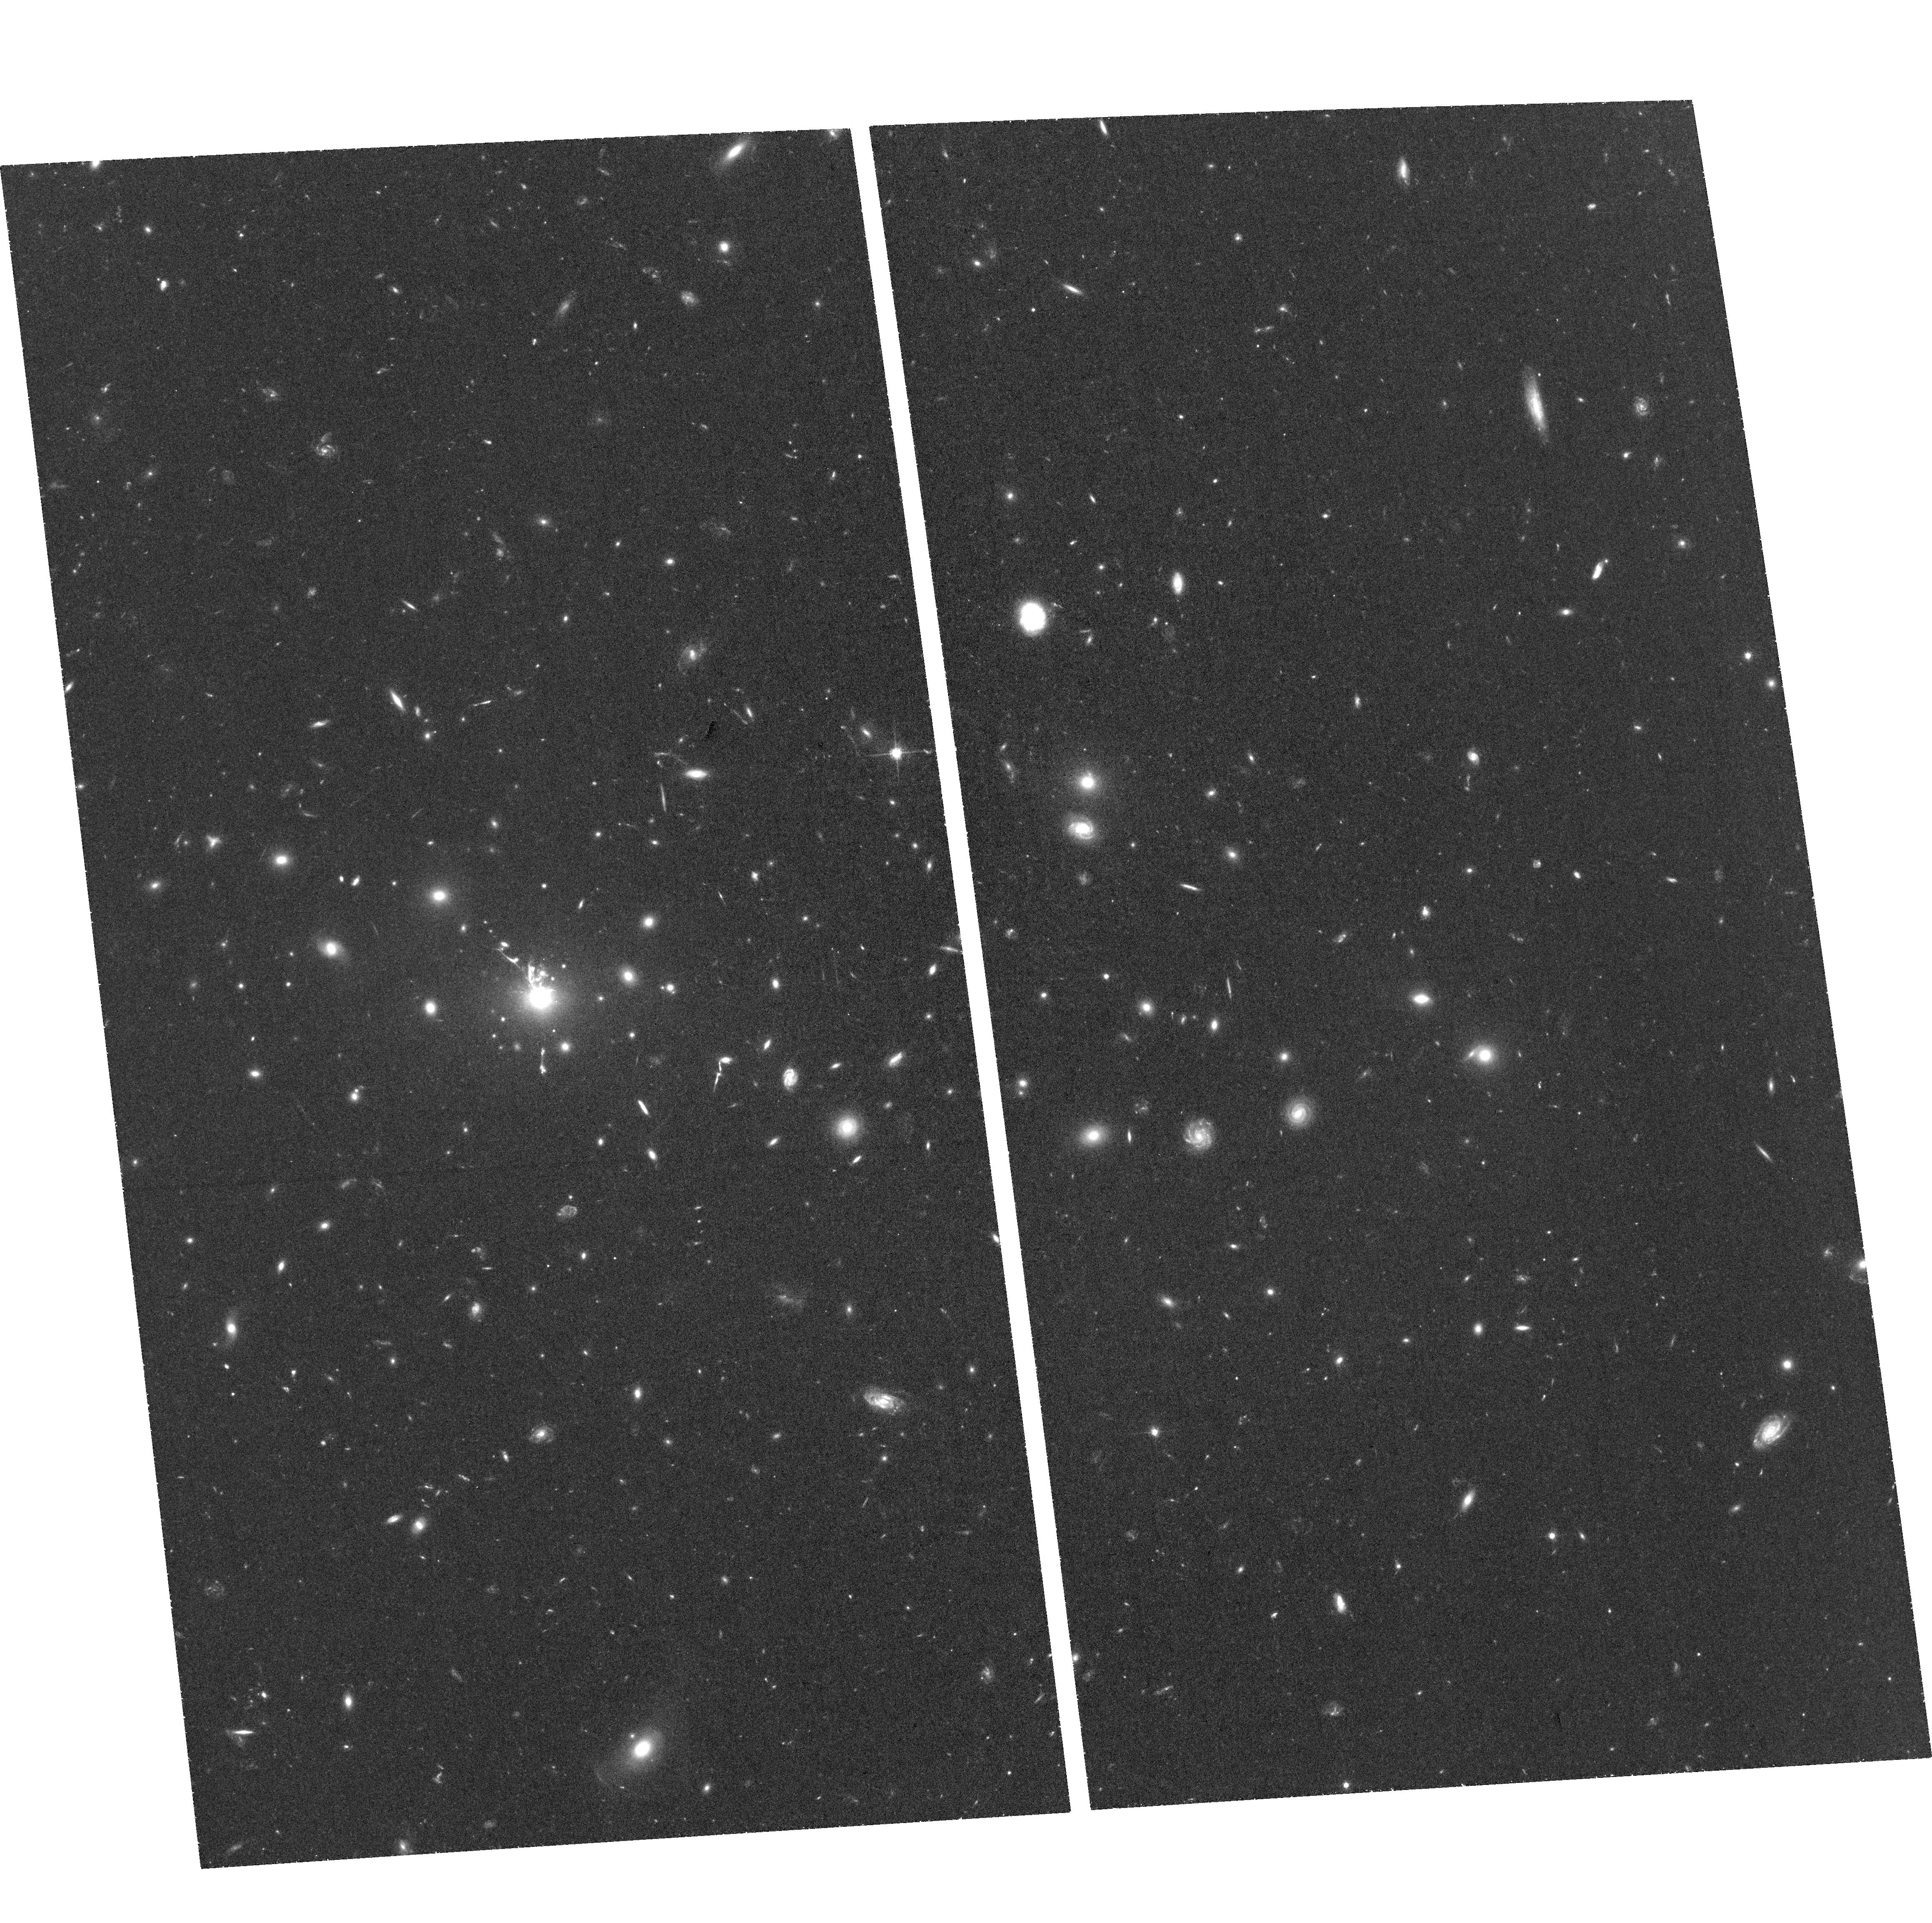
Target: IRAS09104+4109
Instrument: ACS/WFC
Filter: F625W
Exposure: 1.4 h
Observation ID: hst_15661_06_acs_wfc_f625w_jdxh06

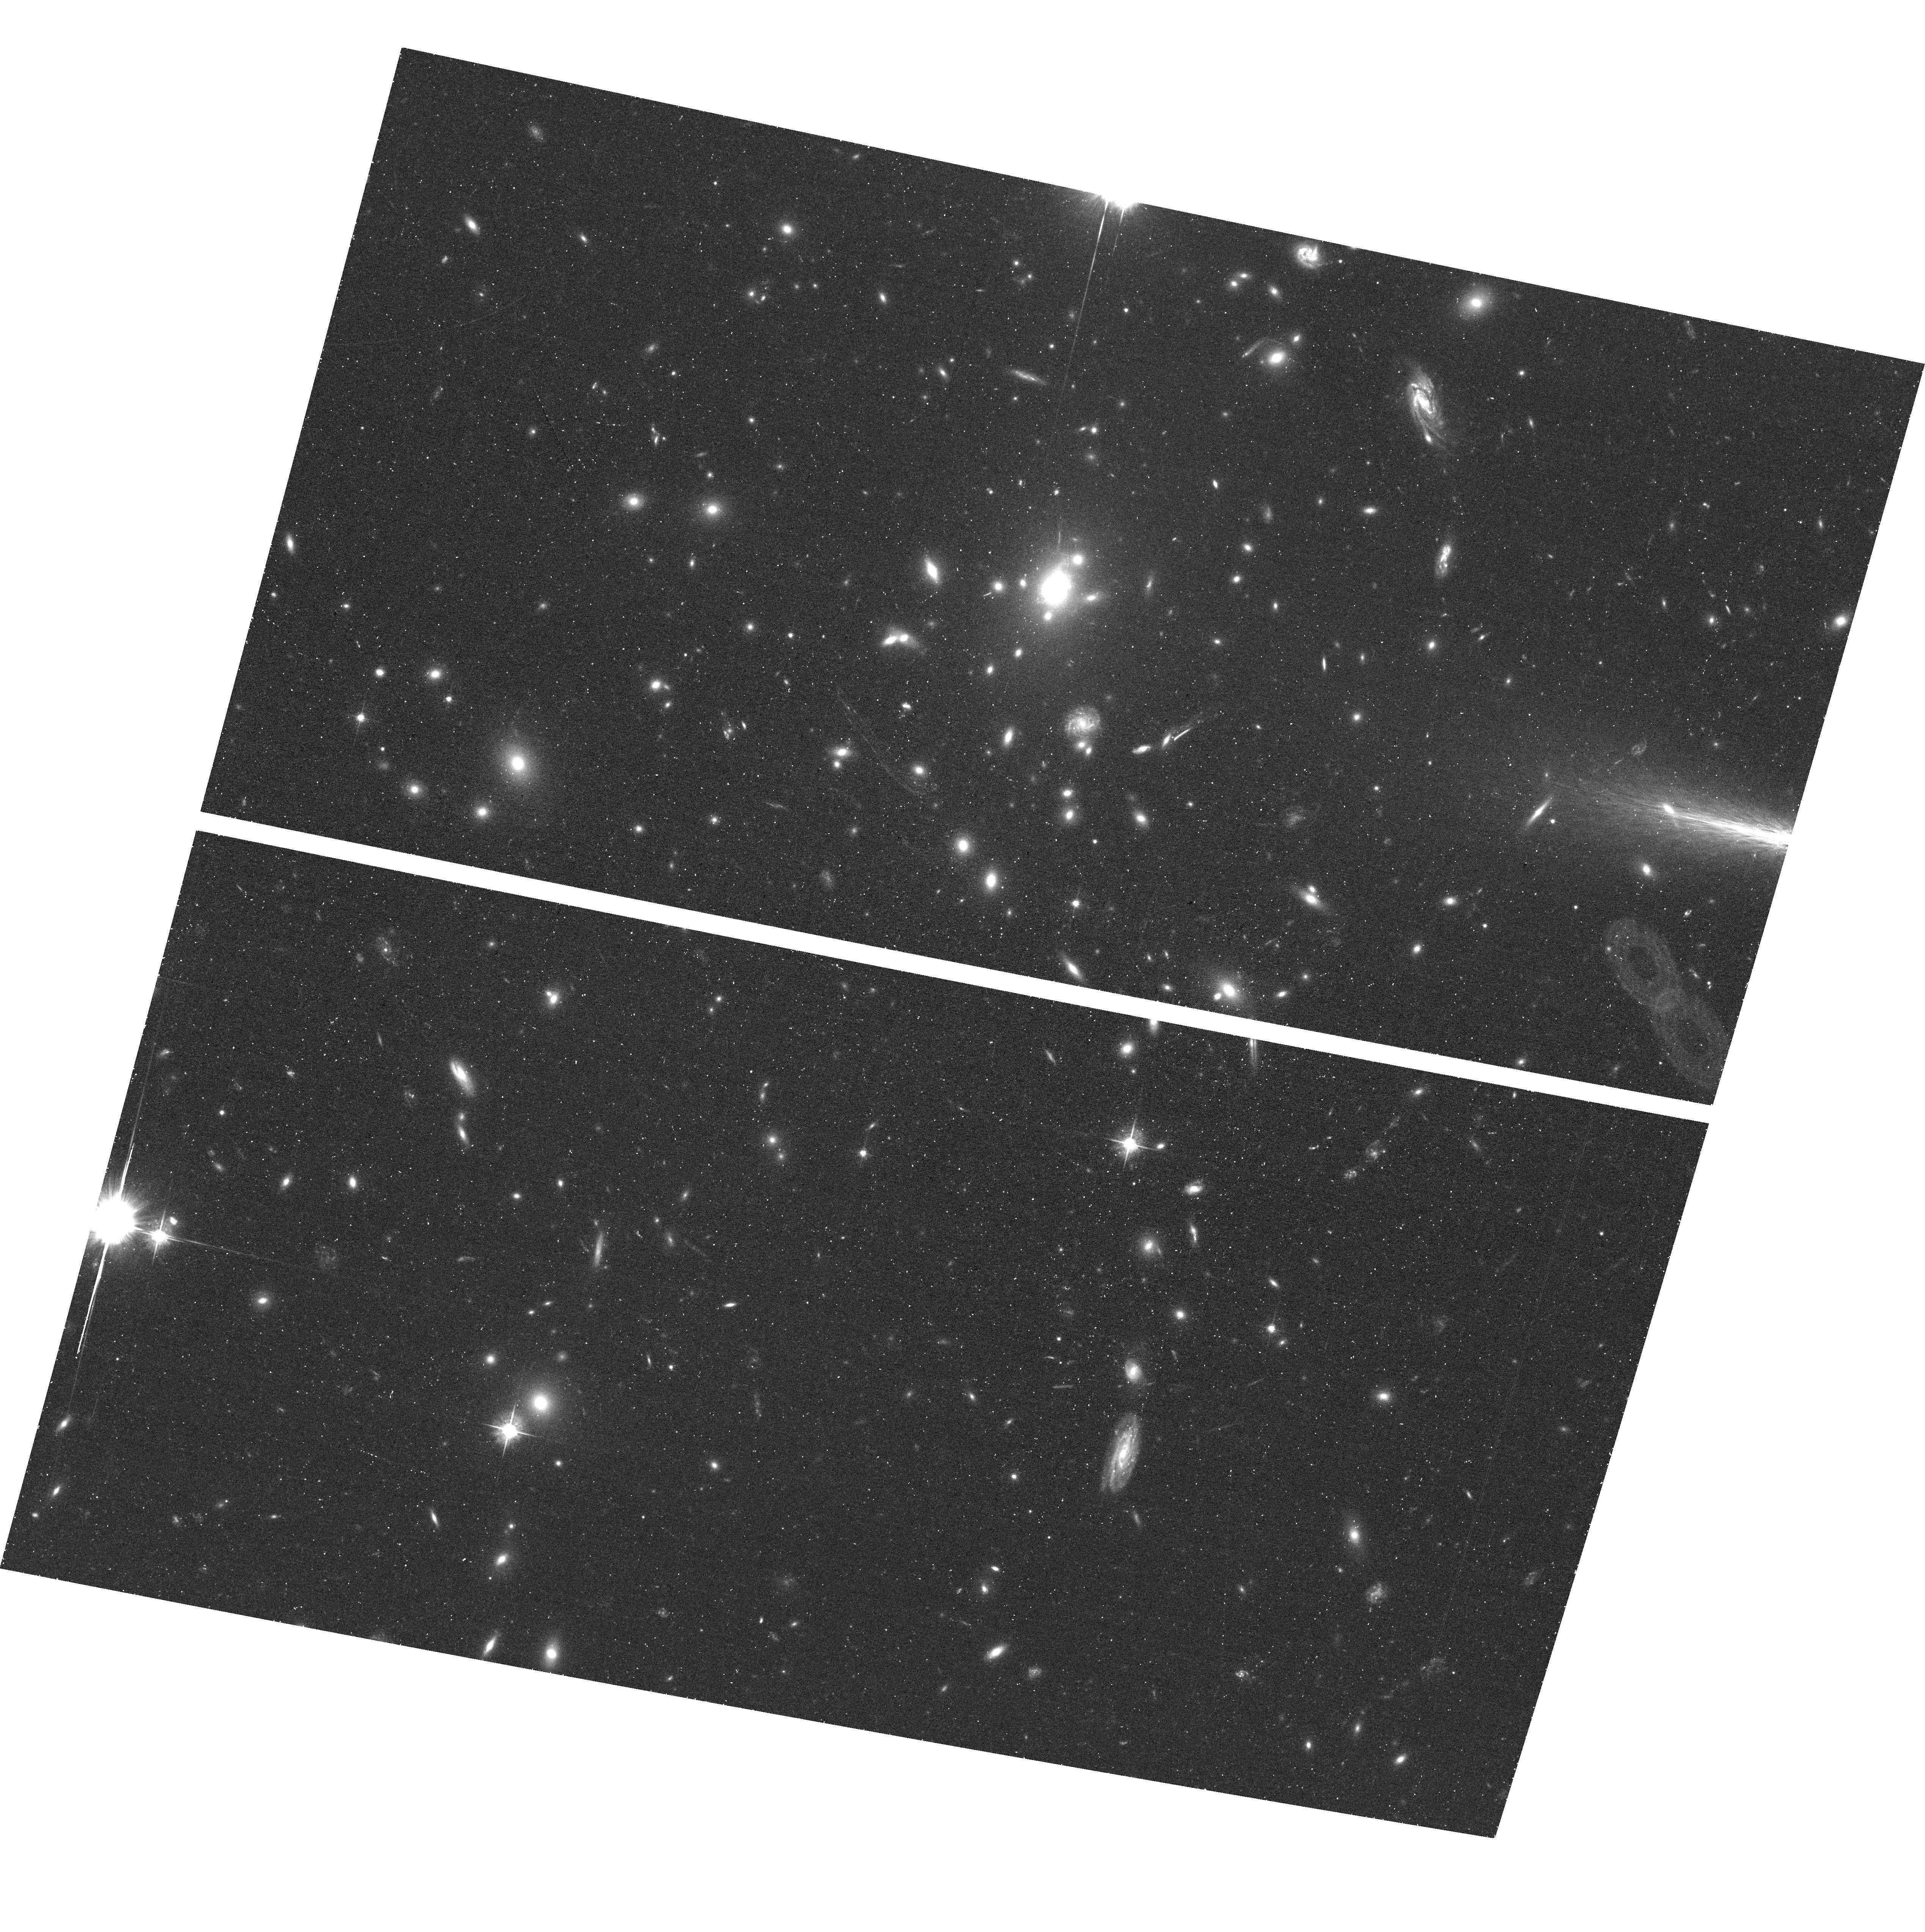
Target: ABELL1835
Instrument: ACS/WFC
Filter: F555W
Exposure: 40 min
Observation ID: hst_15661_08_acs_wfc_f555w_jdxh08

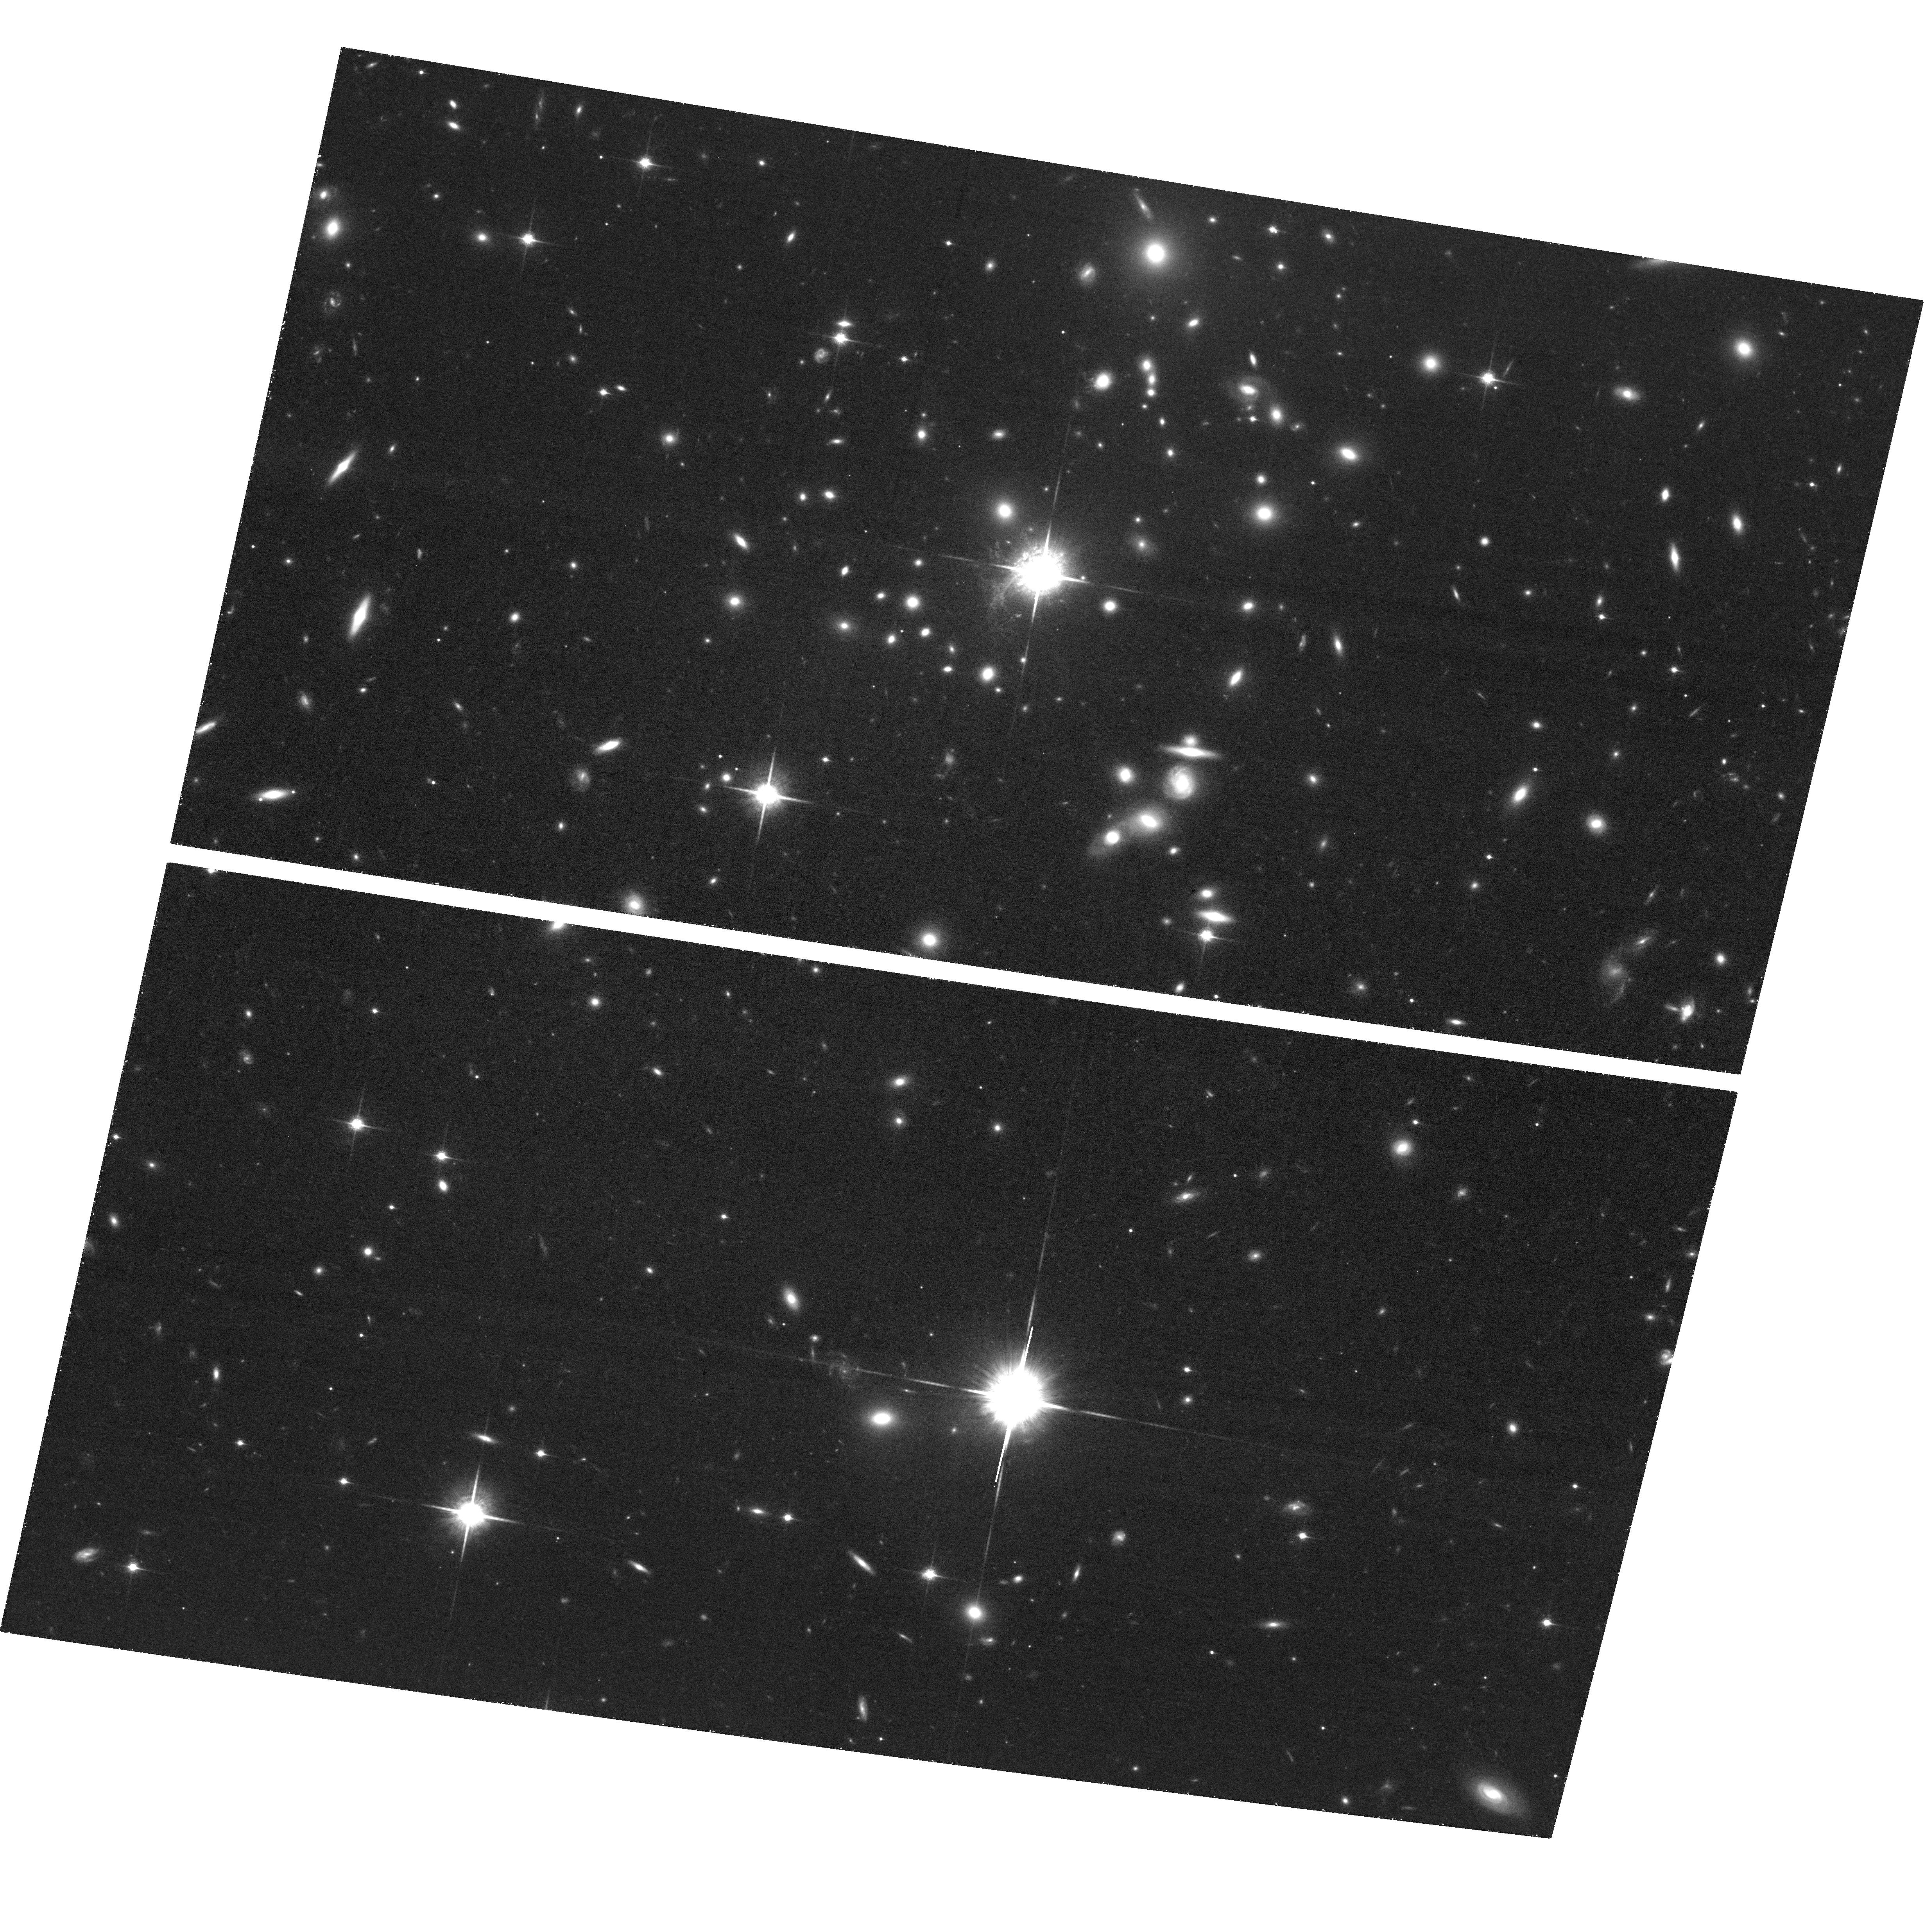
Target: H1821+643
Instrument: ACS/WFC
Filter: F850LP
Exposure: 1.5 h
Observation ID: hst_15661_03_acs_wfc_f850lp_jdxh03

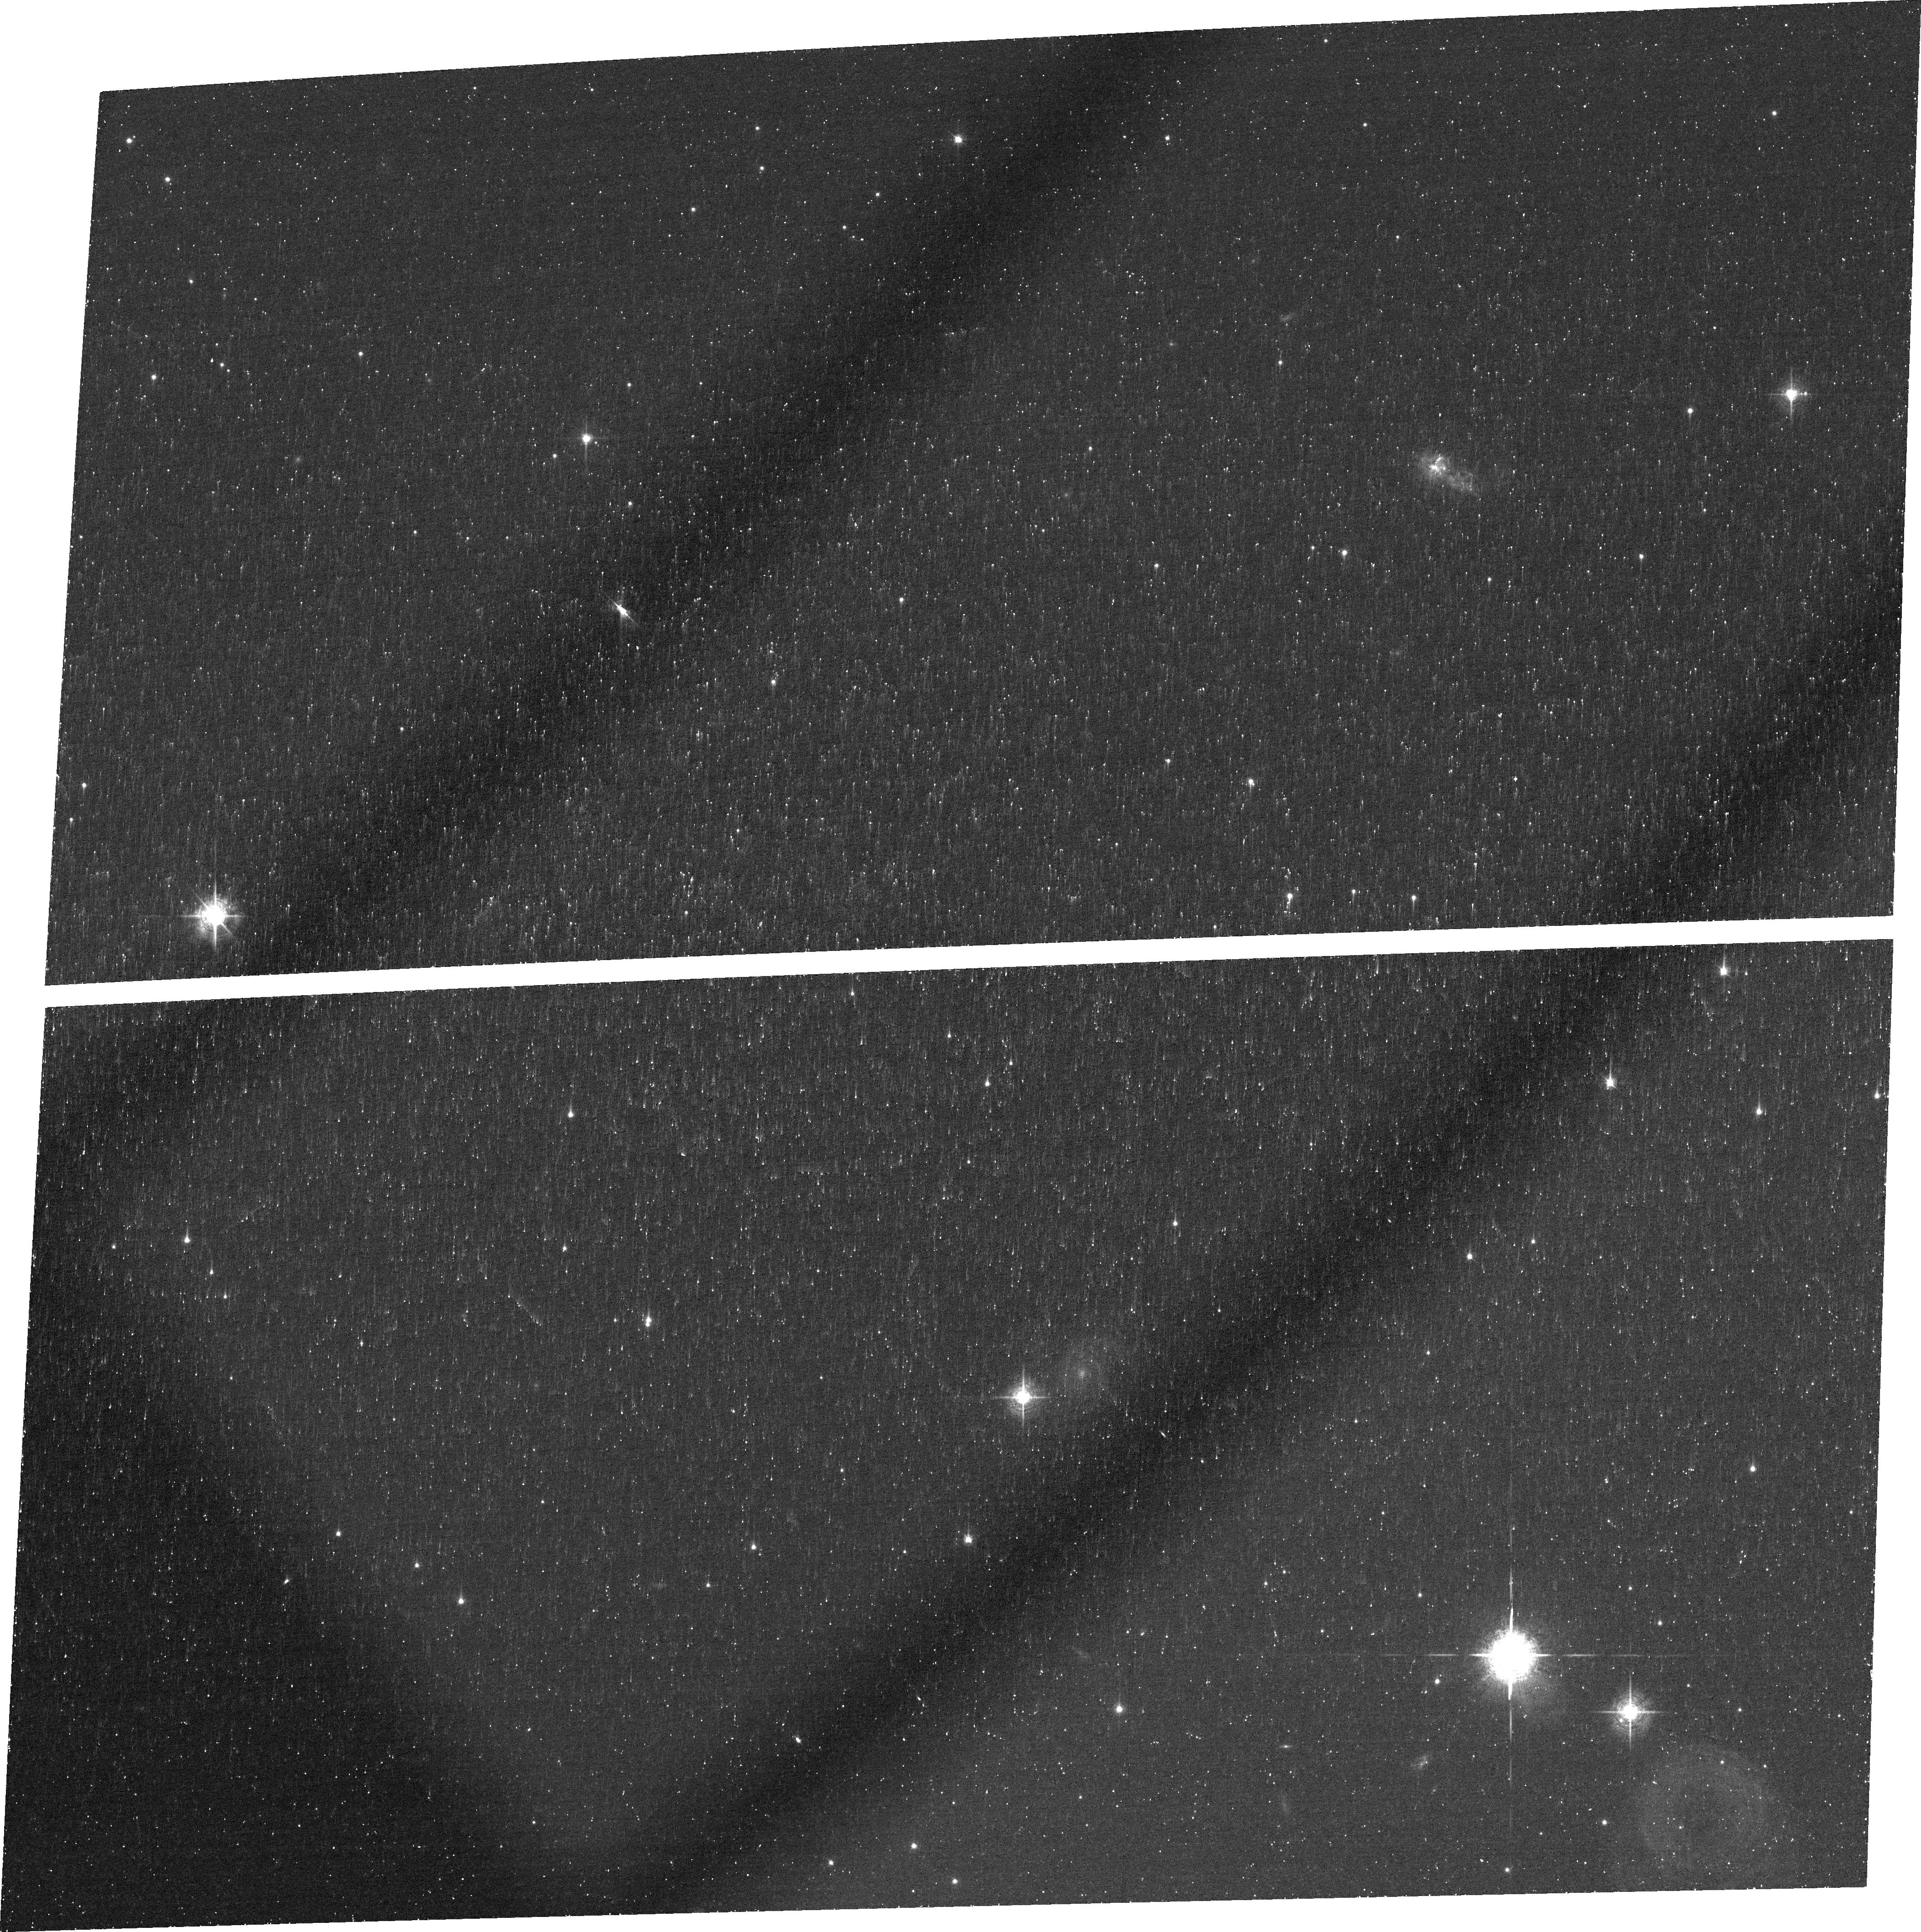
Target: MACS1931.8-2634
Instrument: ACS/WFC
Filter: FR505N
Exposure: 41 min
Observation ID: jdxh13010

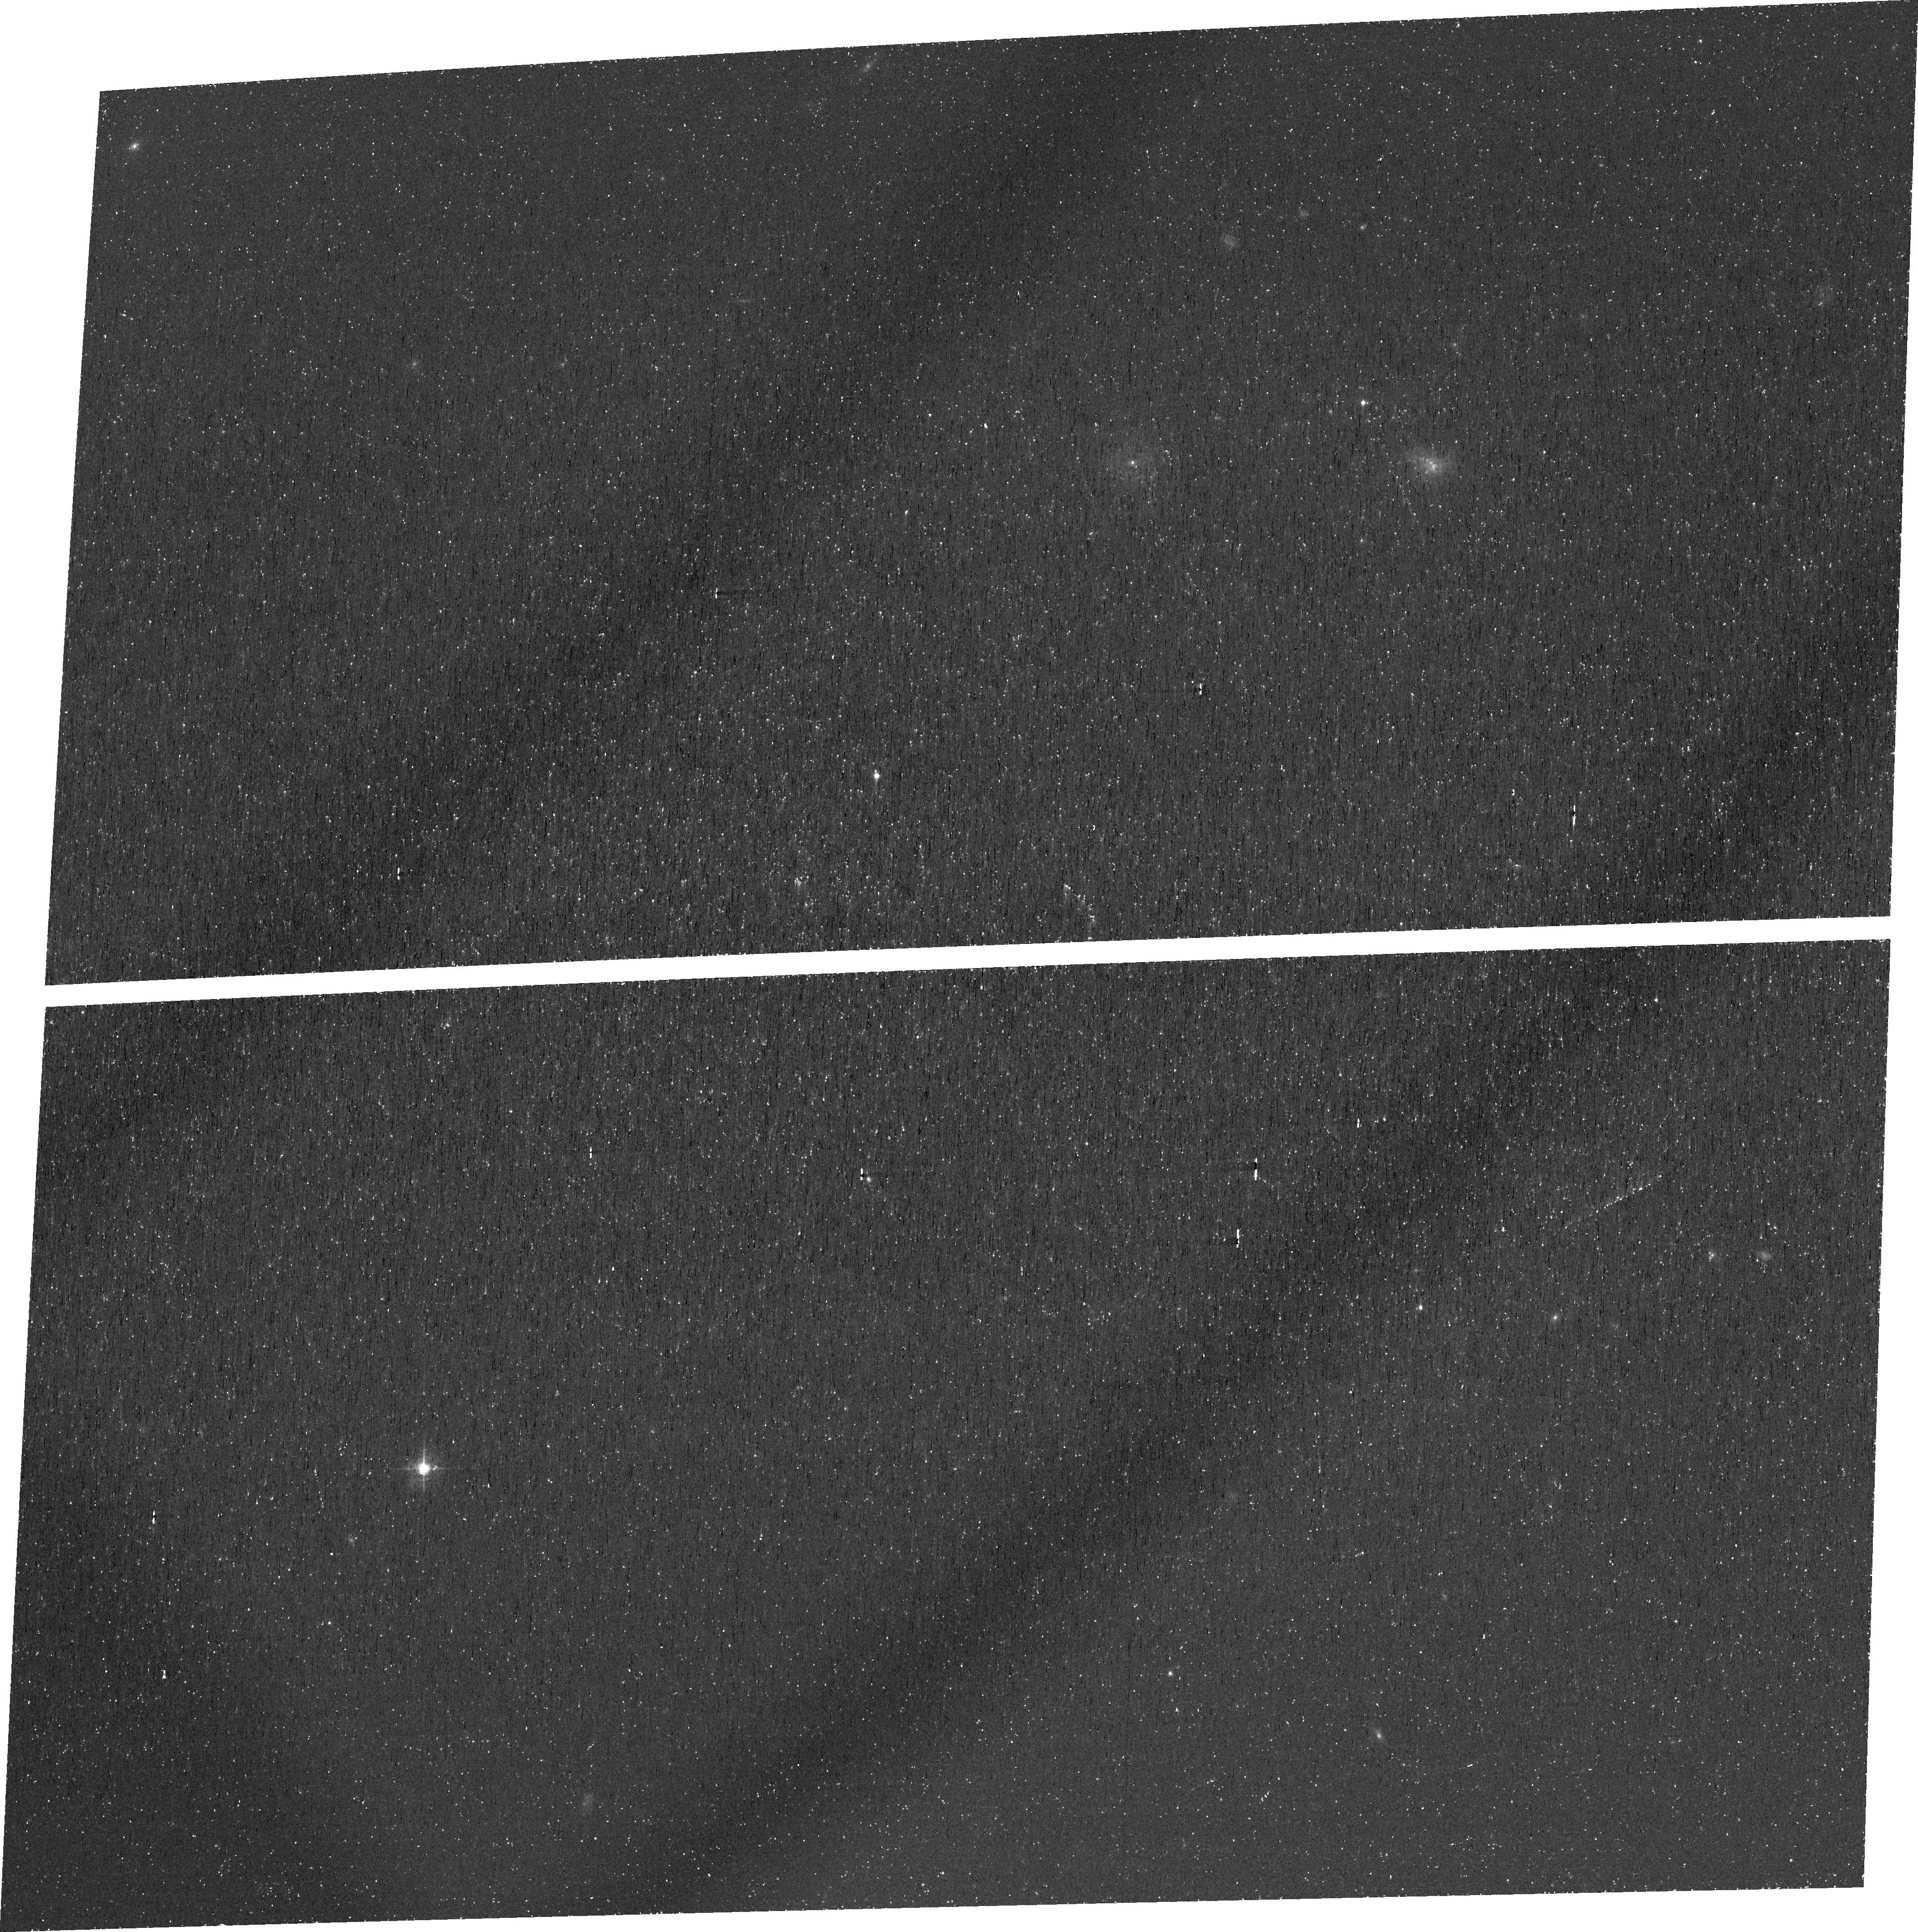
Target: RXJ1532.9+3021
Instrument: ACS/WFC
Filter: FR505N
Exposure: 1.5 h
Observation ID: jdxh0c010

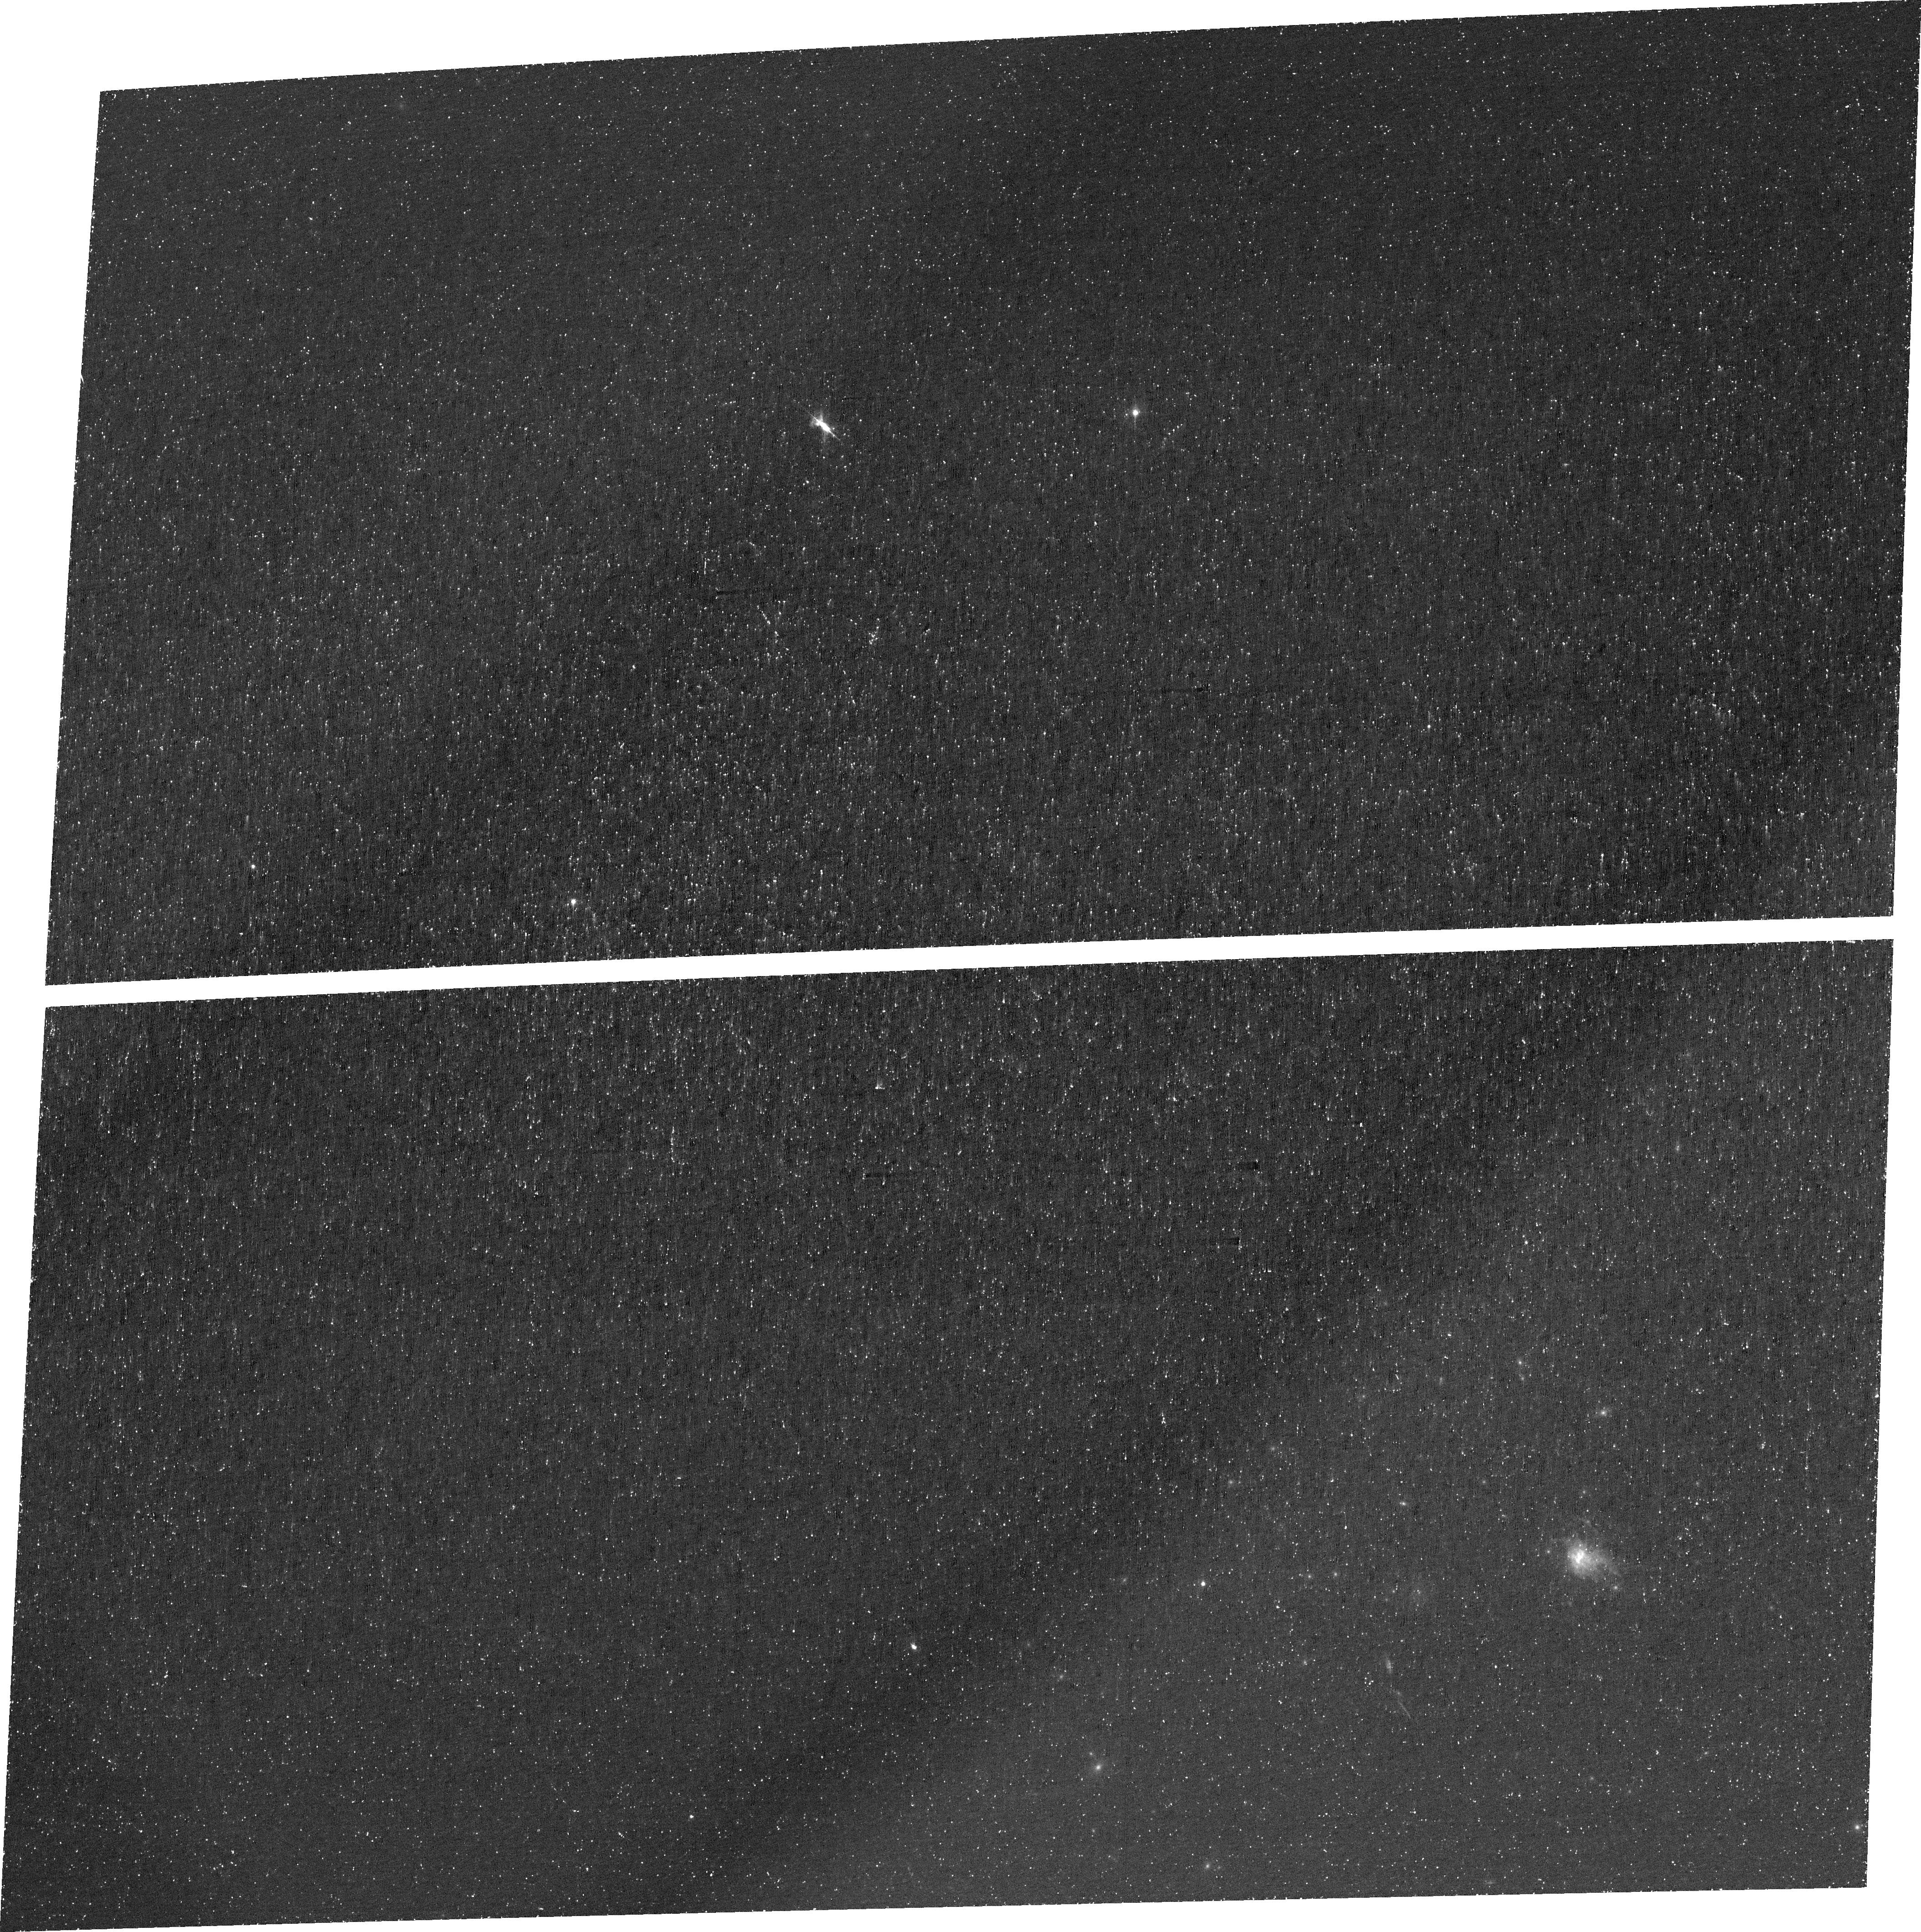
Target: ABELL1835
Instrument: ACS/WFC
Filter: FR462N
Exposure: 1.5 h
Observation ID: jdxh97010

Testing the Limits of AGN Feedback in Starburst and QSO Central Cluster Galaxies (PI: McDonald, Michael A.)

In the cores of galaxy clusters, the hot intracluster medium should cool rapidly, leading to "cooling flows" of order ~100-1000 Msun/yr. Our current picture is that AGN feedback is responsible for preventing these runaway cooling events, leading to more typical star formation rates of ~1-10 Msun/yr in the centers of relaxed, cool core clusters. However, recent work suggests that feedback may saturate in the most massive clusters, leading to a cooling imbalance in the most extreme systems. In this proposal, we target five of the six most star-forming central cluster galaxies (the sixth has sufficient quality existing data), all of which are forming stars at nearly the original cooling flow prediction. We will obtain narrow-band [O II] imaging using the ACS ramp filter on each of these clusters, allowing us to probe the development of thermal instabilities as gas condenses out of the hot phase and ultimately forms stars. This total sample of six massive clusters provides an opportunity to test the limits of AGN feedback, where cooling does not appear to be significantly suppressed. Three of the six clusters also harbor central QSOs, allowing us to probe the different effects of mechanical (radio-mode) and radiative (quasar-mode) feedback in the inner regions of clusters. As the six most star-forming central cluster galaxies, these will make stunning and inspiring images and have tremendous legacy value, as recent Chandra+ALMA and future JWST targets.